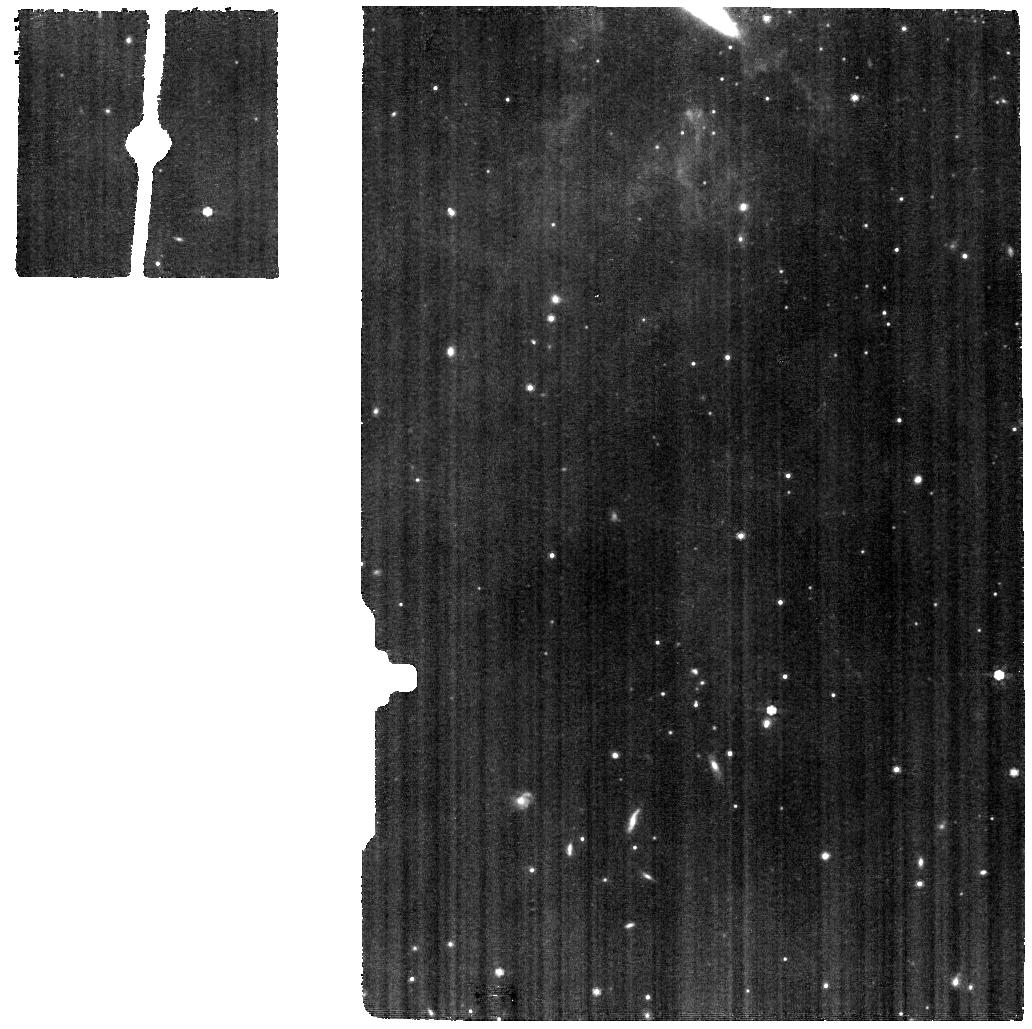
Target: NGC1569-BCK1. Instrument: MIRI. Filter: F770W. Exposure: 24 min. Observation ID: jw04929-o002_t003_miri_f770w

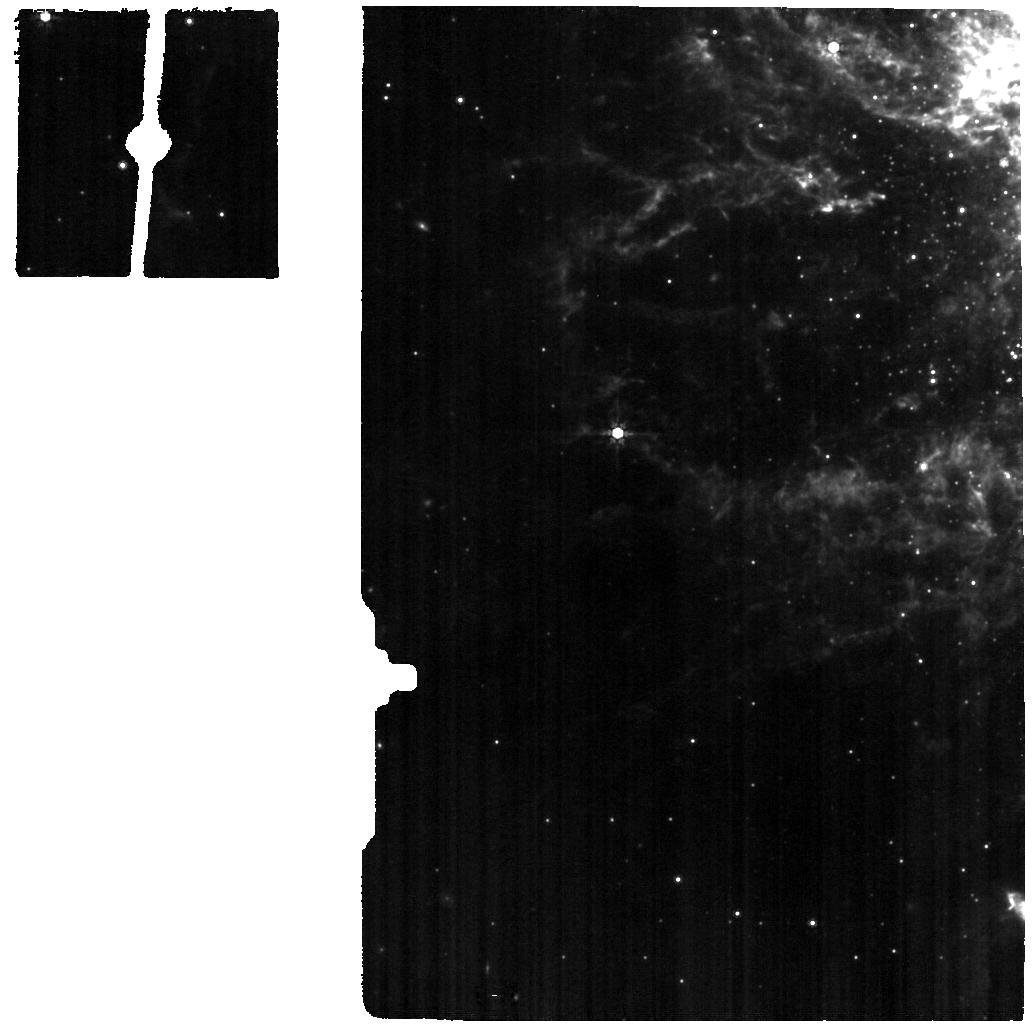
Target: NGC1569-A. Instrument: MIRI. Filter: F770W. Exposure: 24 min. Observation ID: jw04929-o003_t002_miri_f770w

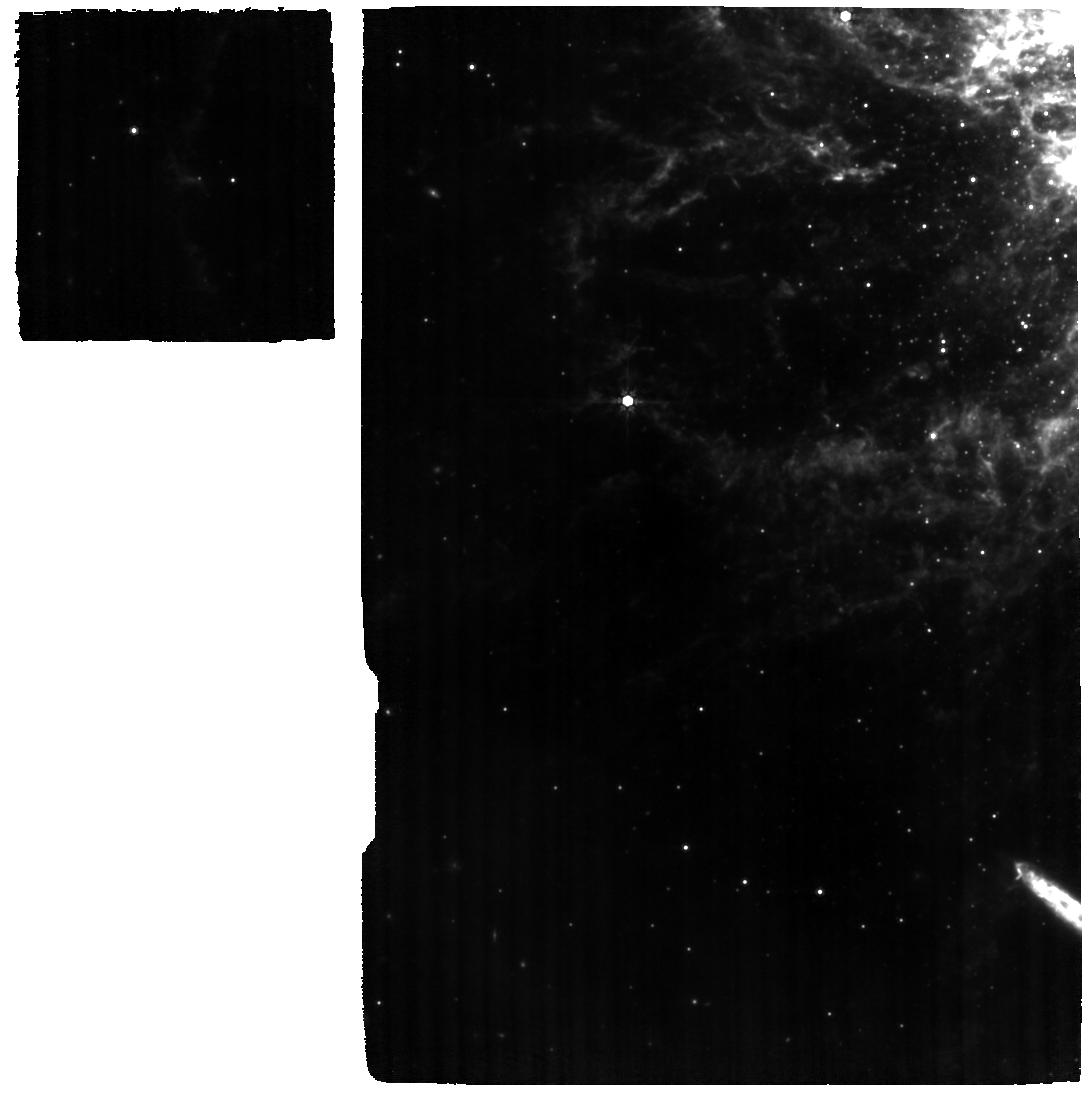
Target: NGC1569-IR. Instrument: MIRI. Filter: F770W. Exposure: 3.6 h. Observation ID: jw04929-o001_t001_miri_f770w

Exploring the Birth and Early Evolution of Massive Star Clusters with JWST (PI: Turner, Jean)

We propose to use JWST to map out the evolution of massive star clusters from birth to adulthood. The targets are the youngest clusters in the local dwarf galaxy NGC1569, with ages ranging from 0.5-25 Myr. Using MIRI/MRS IFU on JWST, we will image the full mid-infrared spectrum in these young embedded and partially embedded clusters; we expect to detect nebular forbidden lines, HI recombination lines, PAH features, H2 lines, and dust continuum. The JWST data will be combined with existing submillimeter images with similar spatial resolution of excited lines of CO, HCN, and HCO+ and each cluster individually modeled with Cloudy. With this dataset we can observe how cluster emission properties vary with evolutionary stage and arrive at self-consistent models for forming clusters. The goal is to determine how the star-forming gas within giant clusters evolves in a changing stellar environment over time, and through modeling, measure the evolution of their stellar contents.